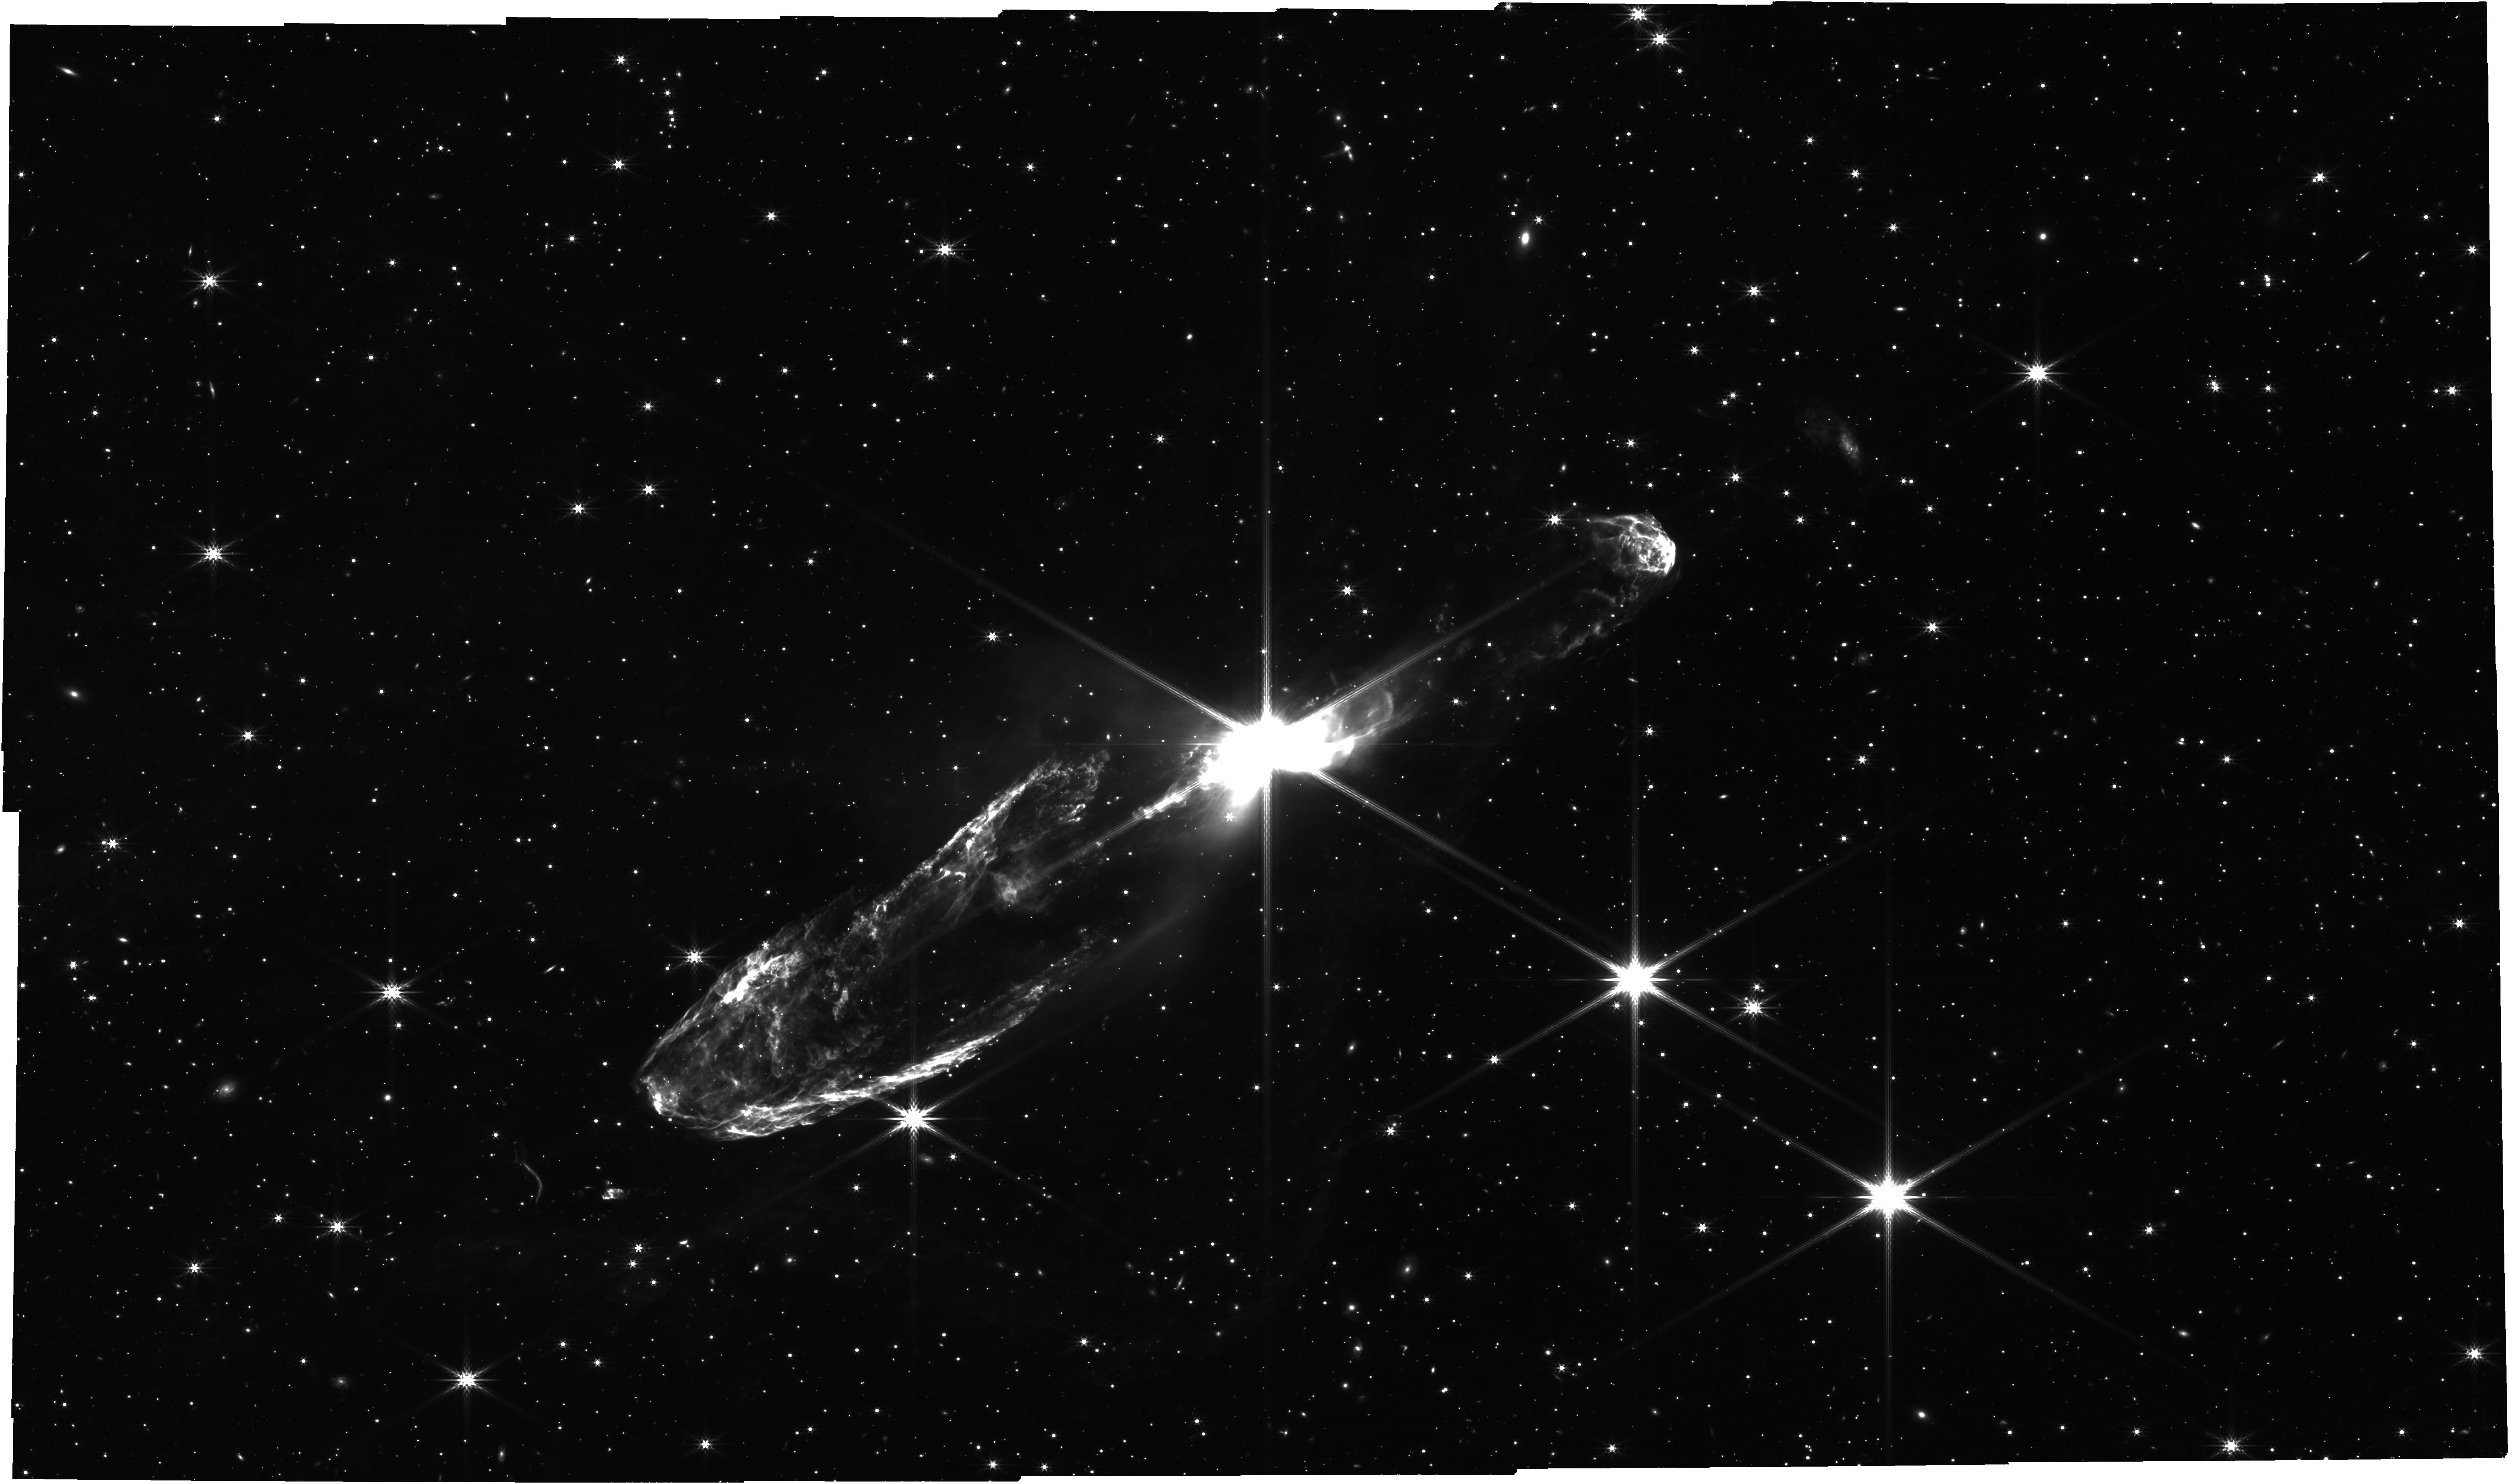
Target: HH46
Instrument: NIRCAM
Filter: F444W
Exposure: 57 min
Observation ID: jw04441-o096_t008_nircam_clear-f444w

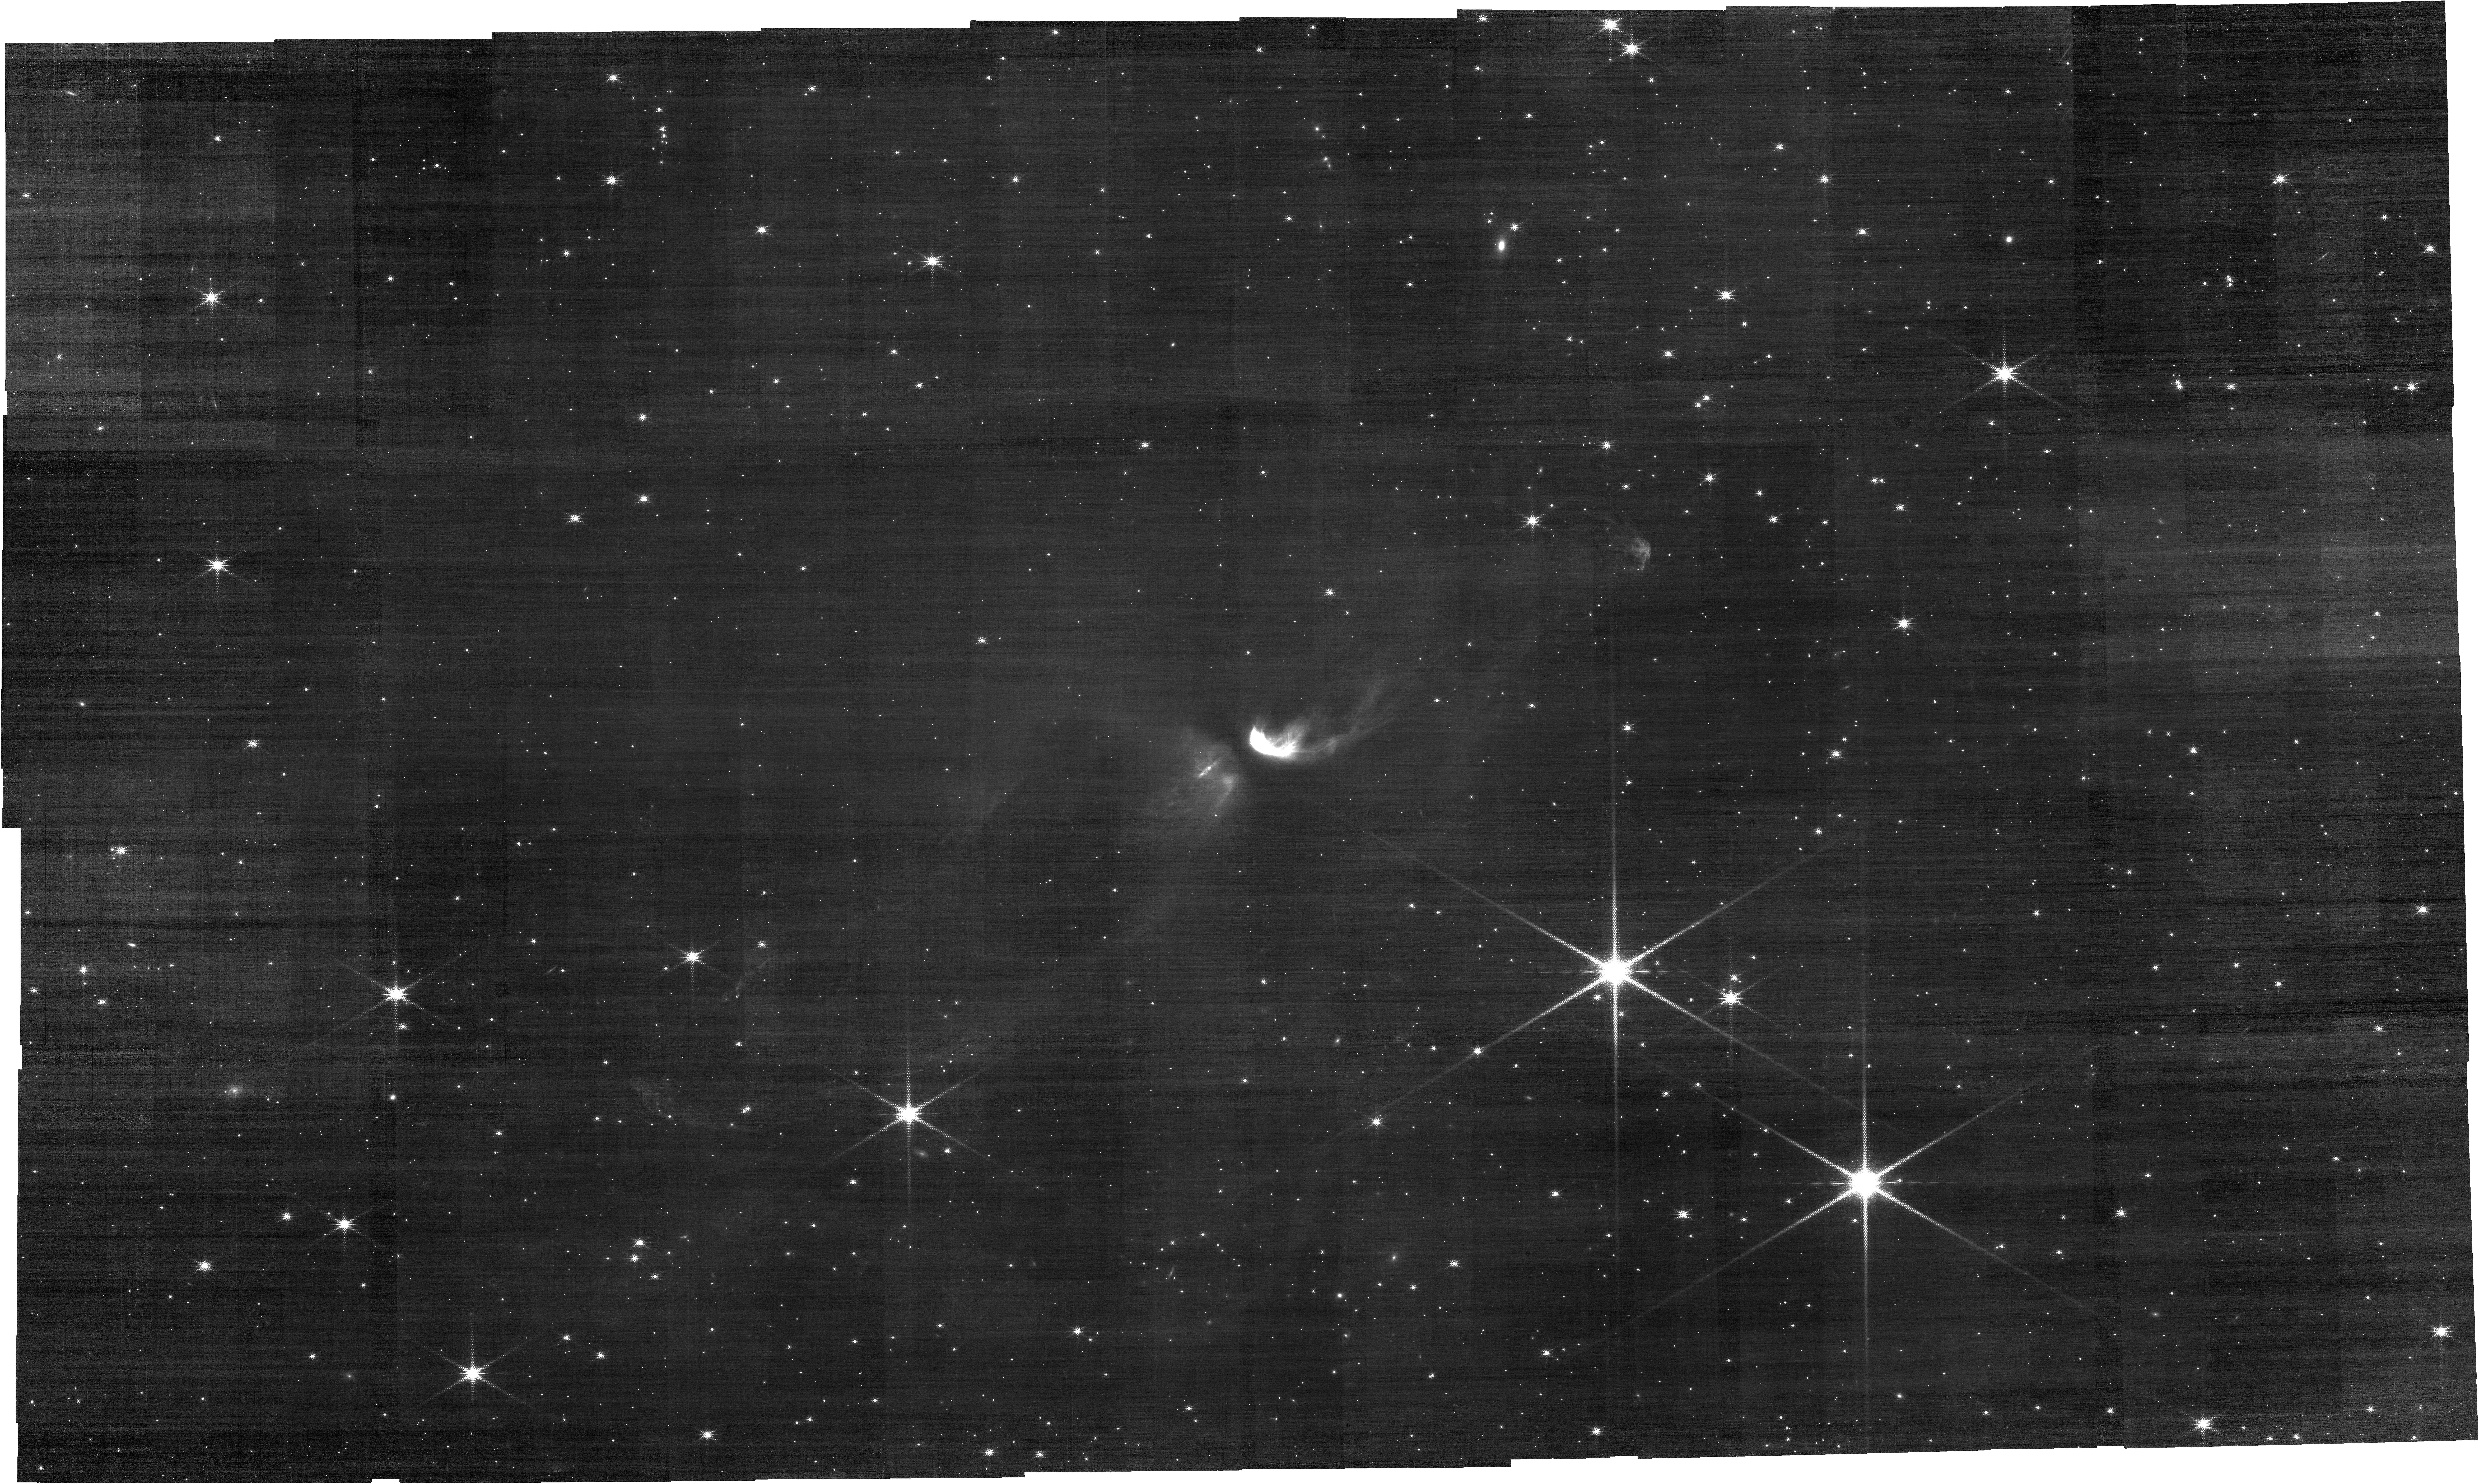
Target: HH46
Instrument: NIRCAM
Filter: F187N
Exposure: 1.4 h
Observation ID: jw04441-o096_t008_nircam_clear-f187n

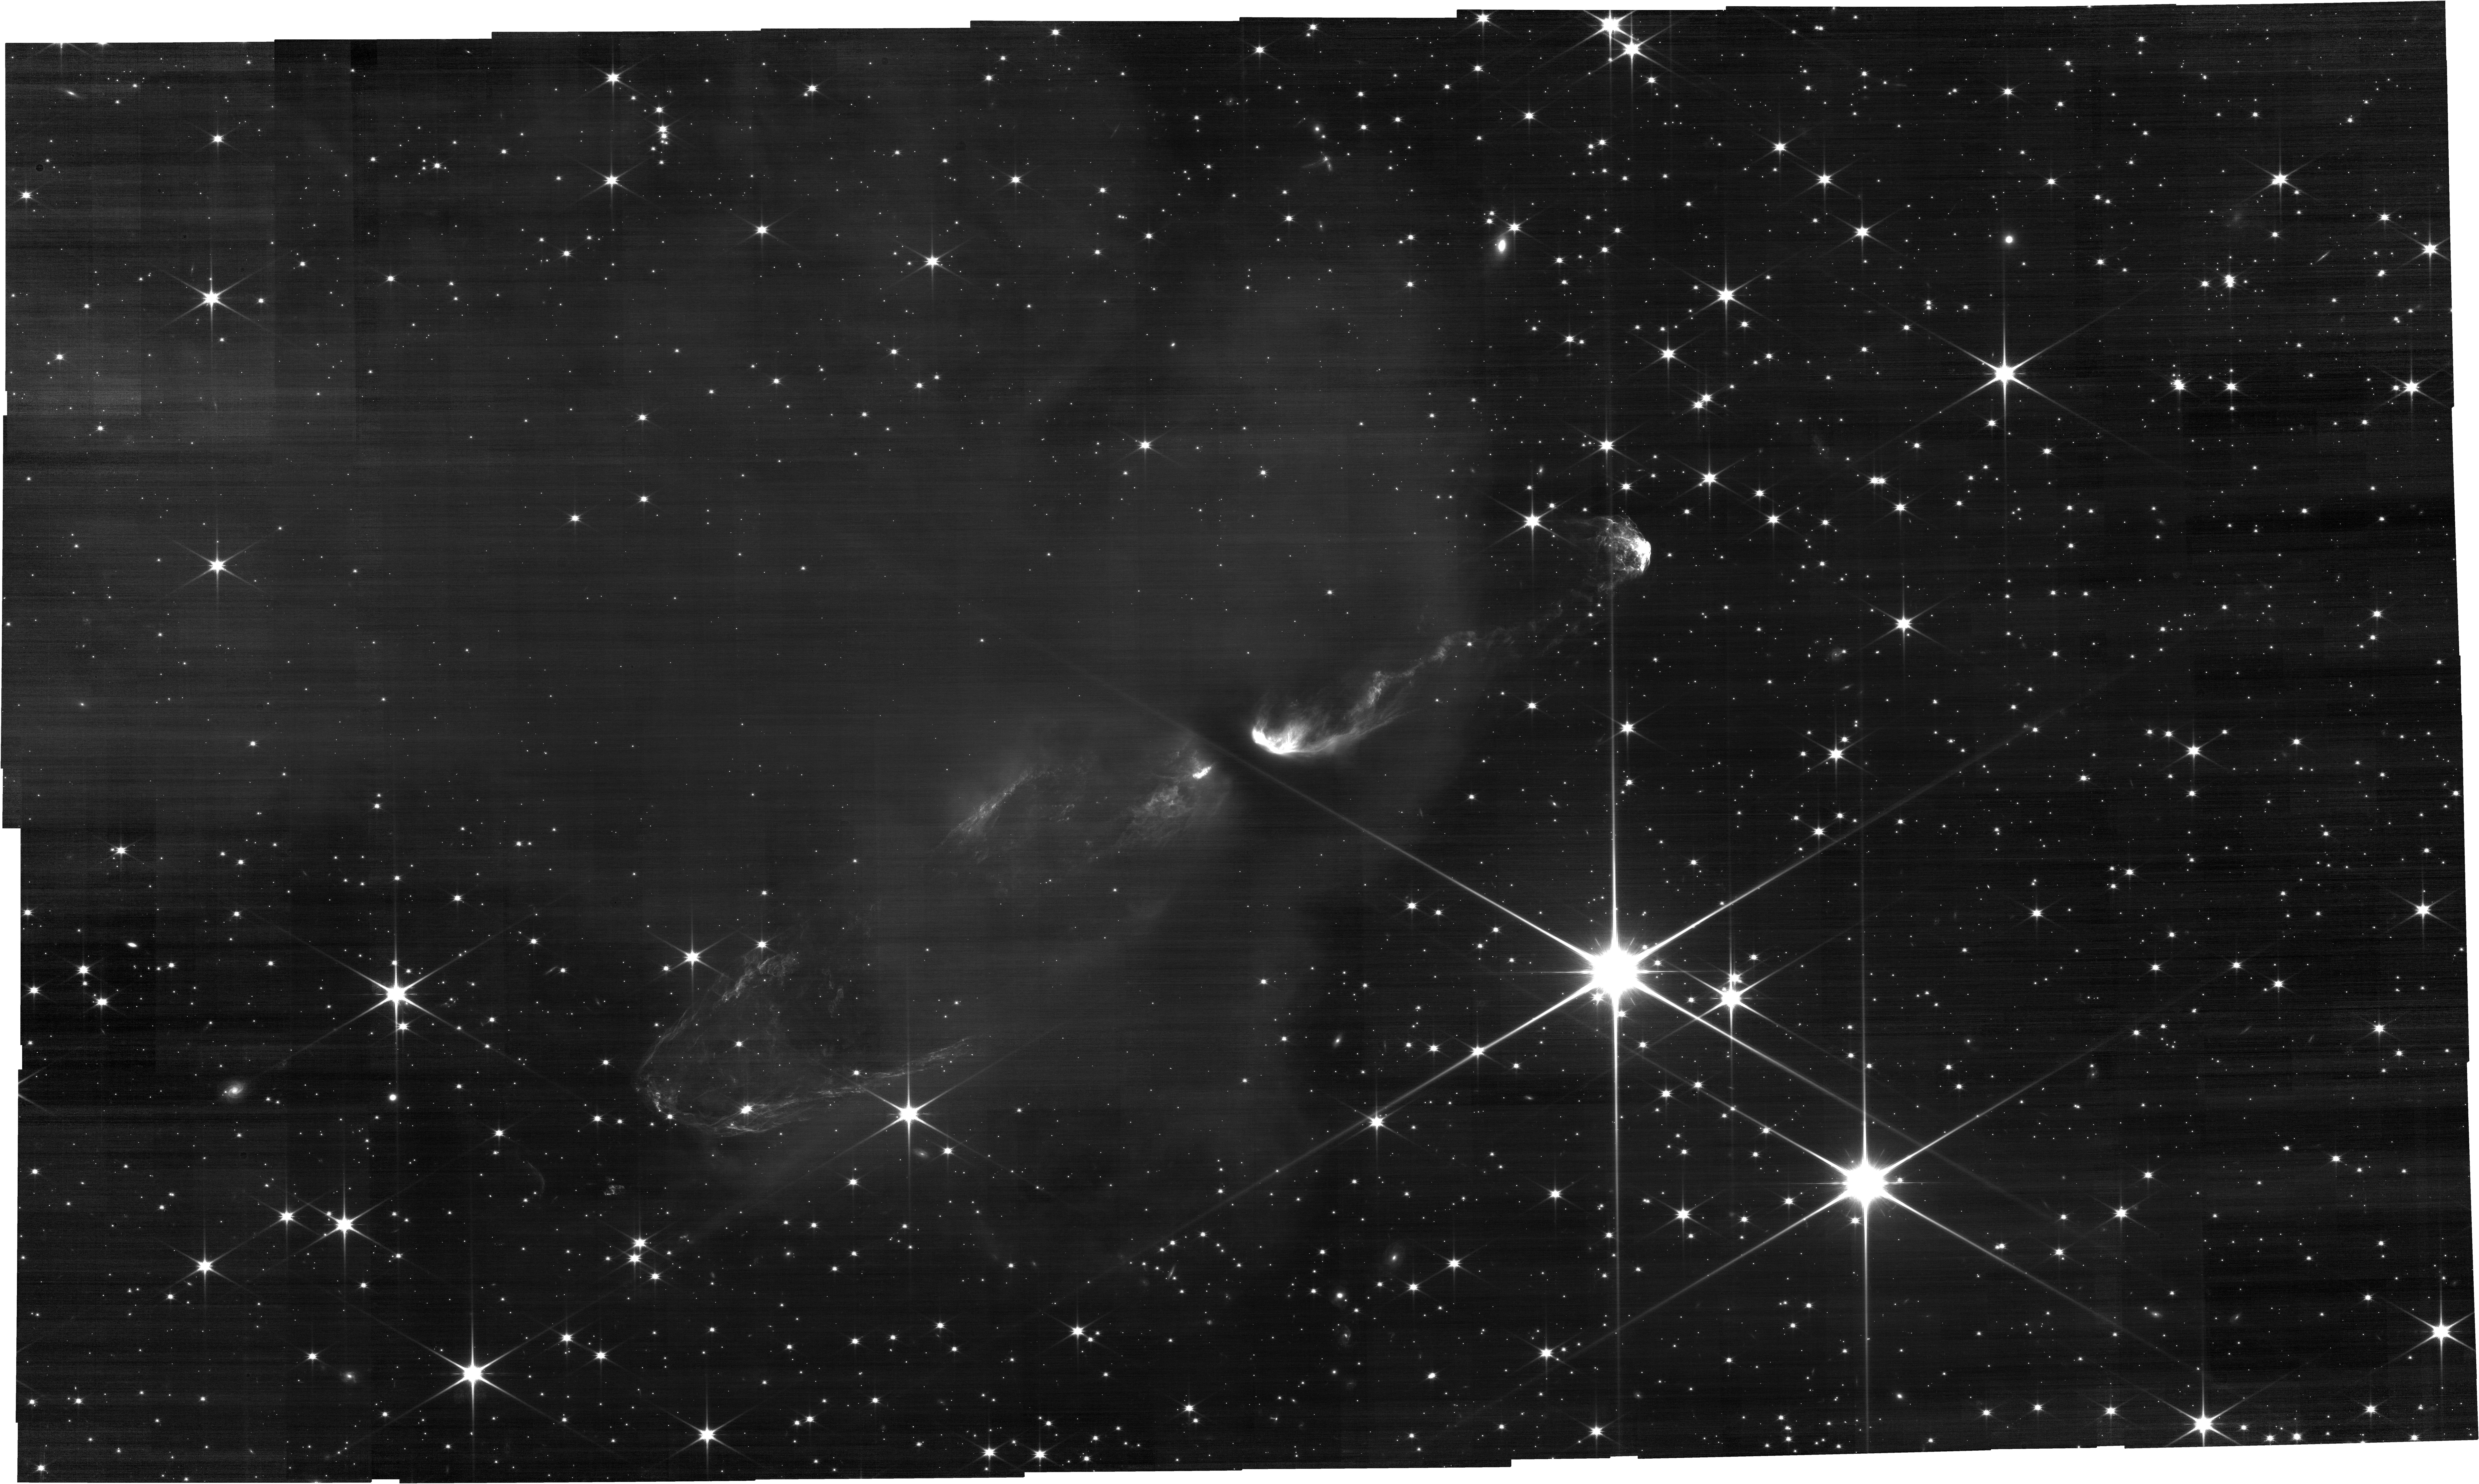
Target: HH46
Instrument: NIRCAM
Filter: F115W
Exposure: 50 min
Observation ID: jw04441-o096_t008_nircam_clear-f115w

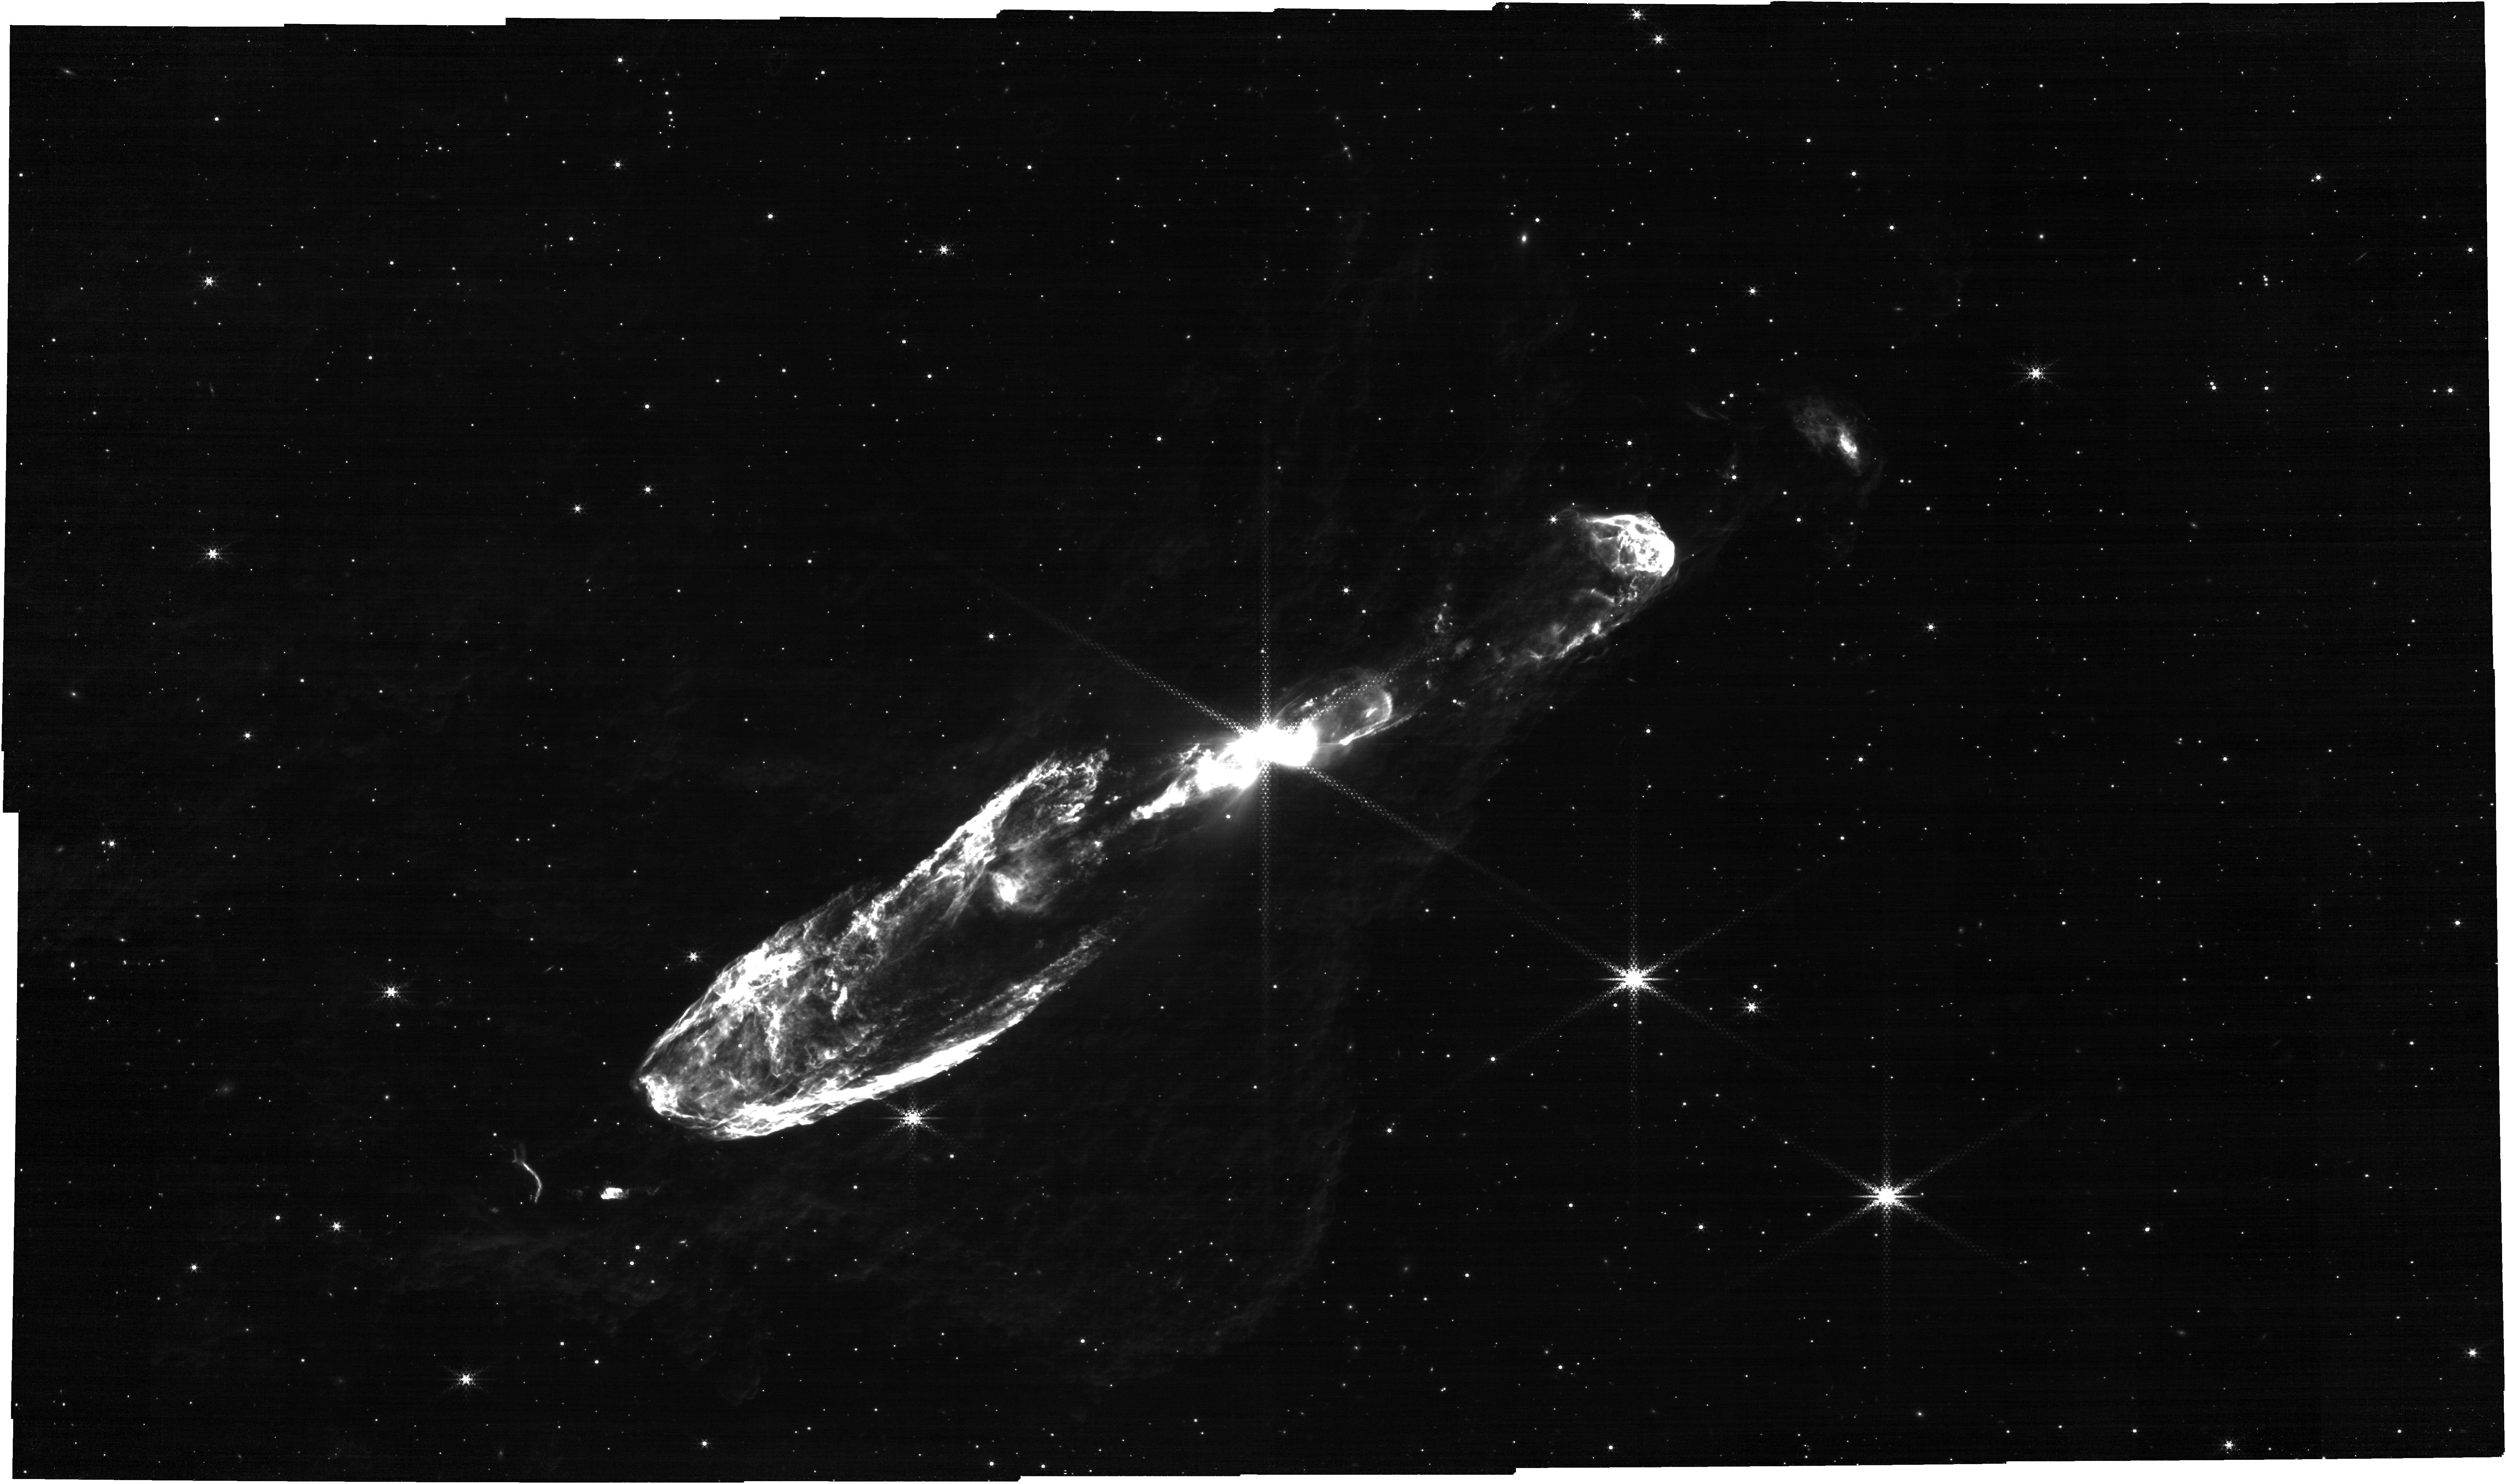
Target: HH46
Instrument: NIRCAM
Filter: F444W+F470N
Exposure: 1.4 h
Observation ID: jw04441-o096_t008_nircam_f444w-f470n

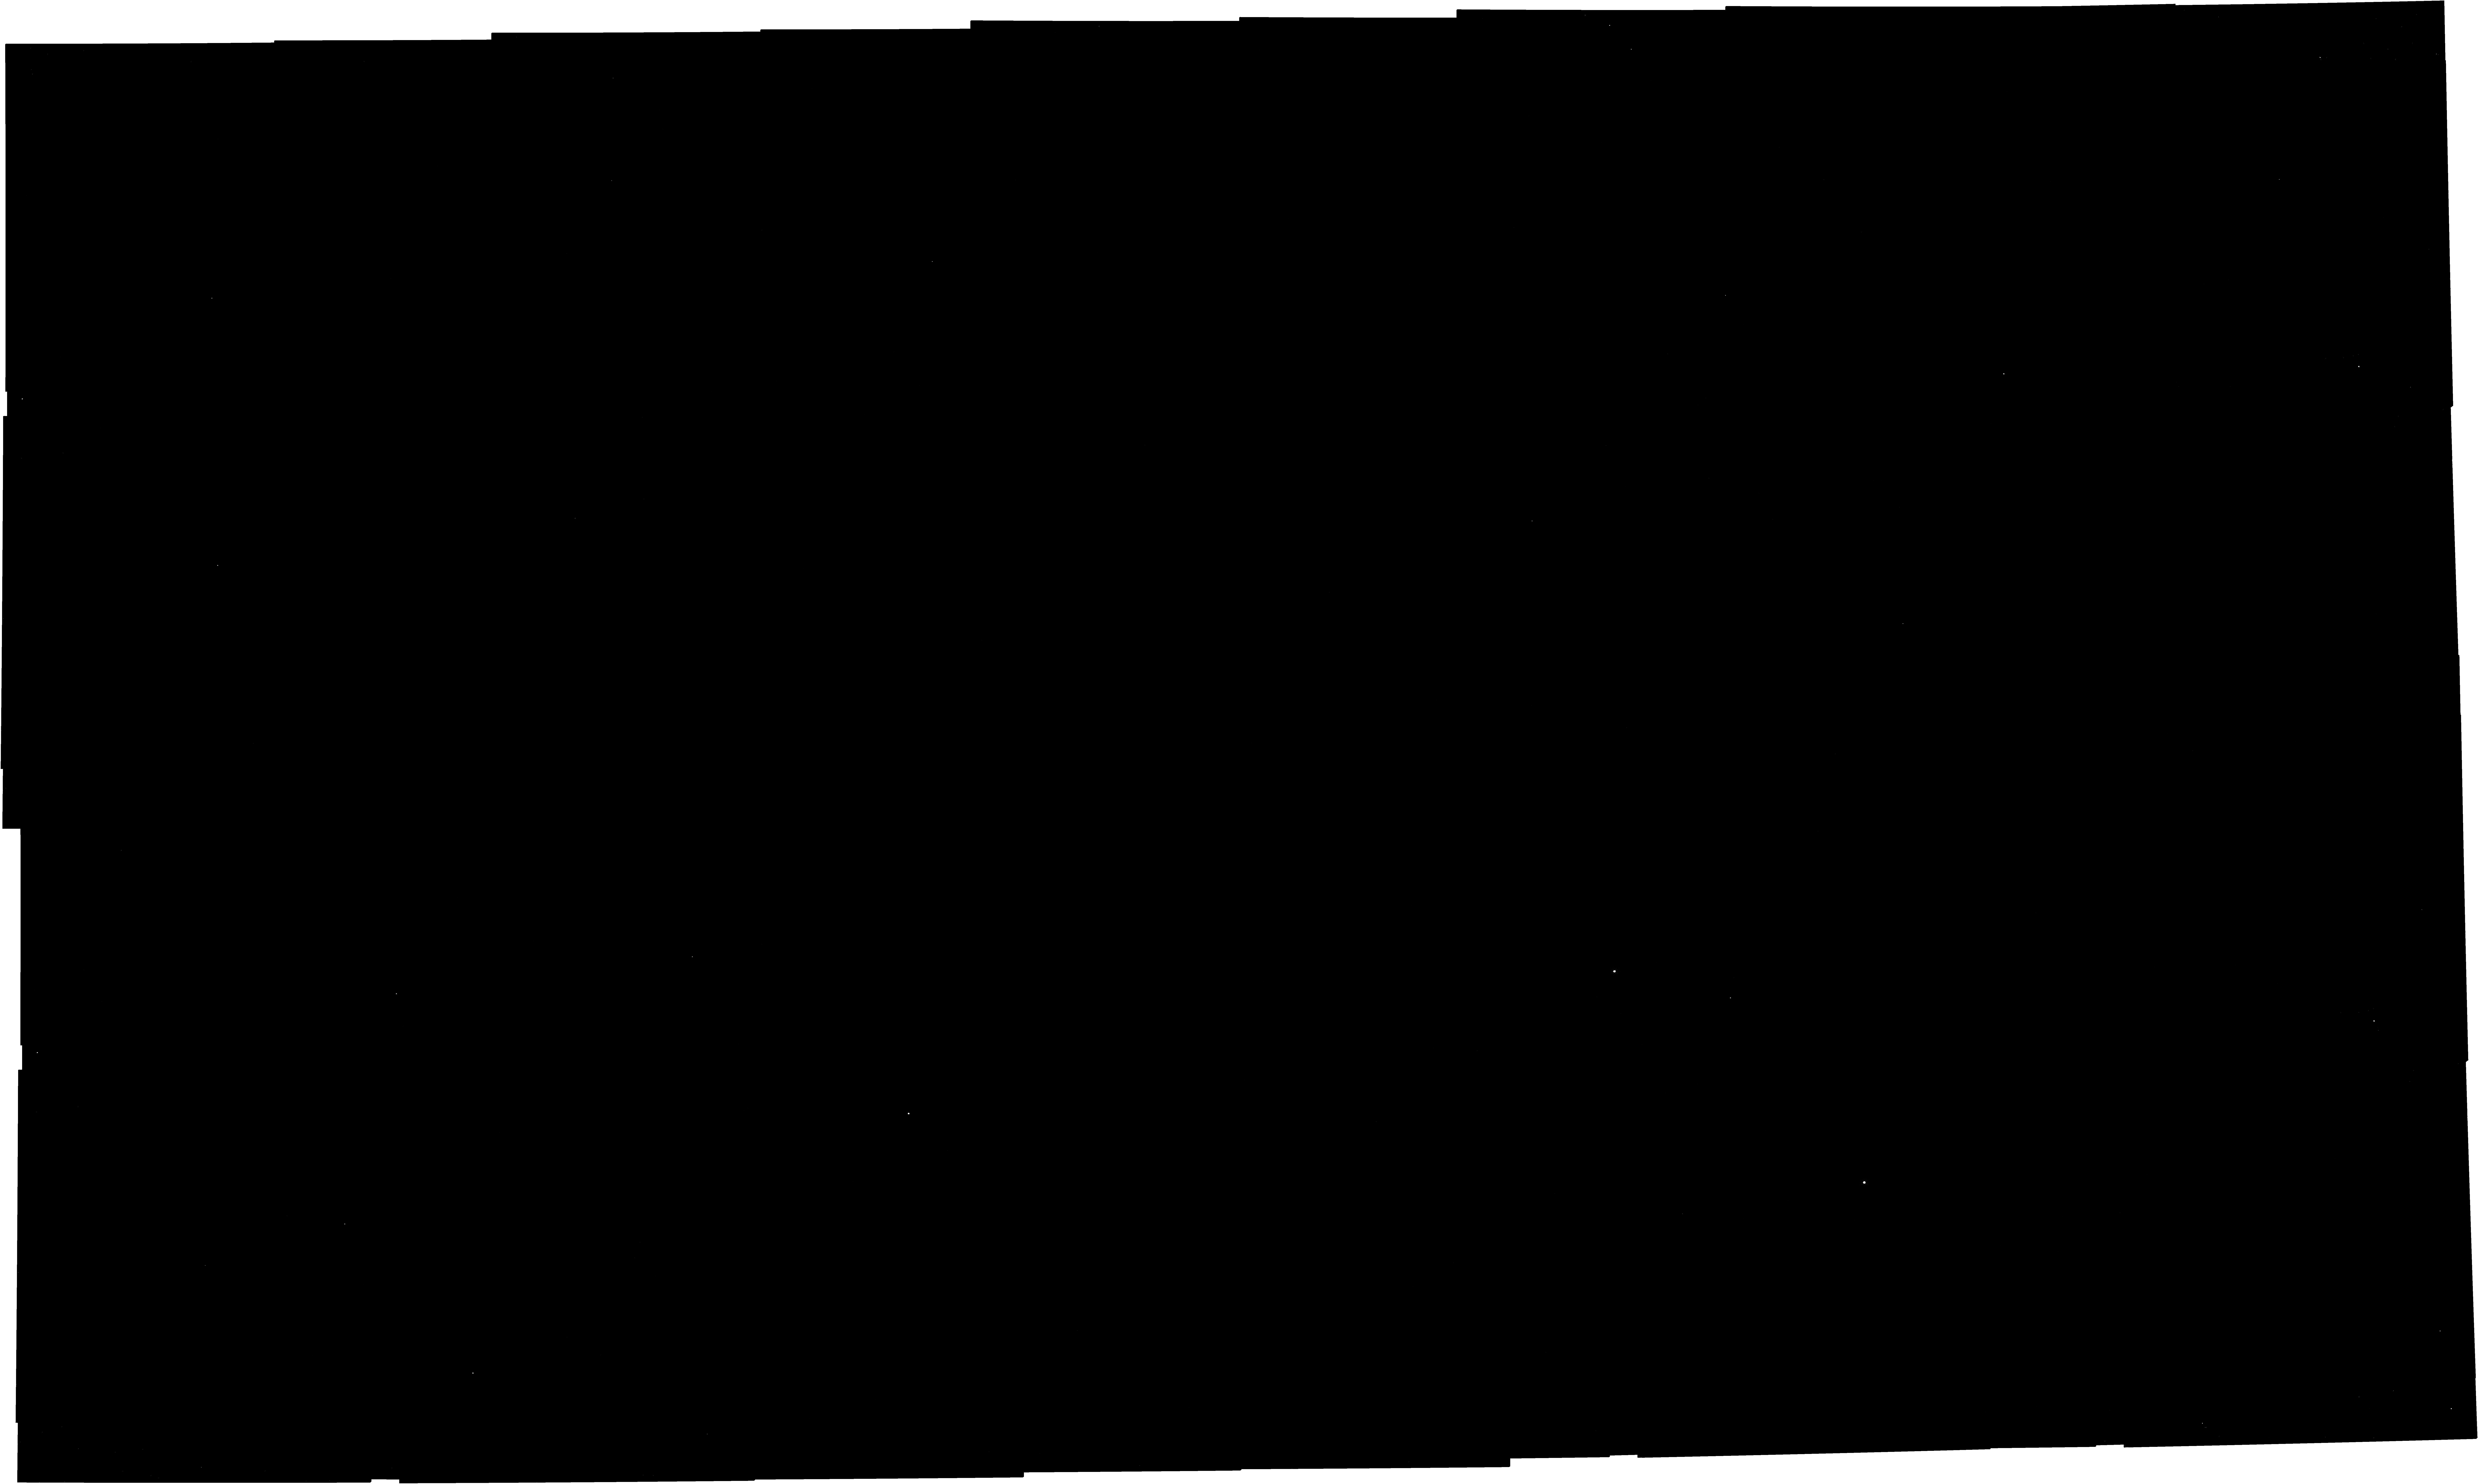
Target: HH46
Instrument: NIRCAM
Filter: F200W
Exposure: 57 min
Observation ID: jw04441-o096_t008_nircam_clear-f200w

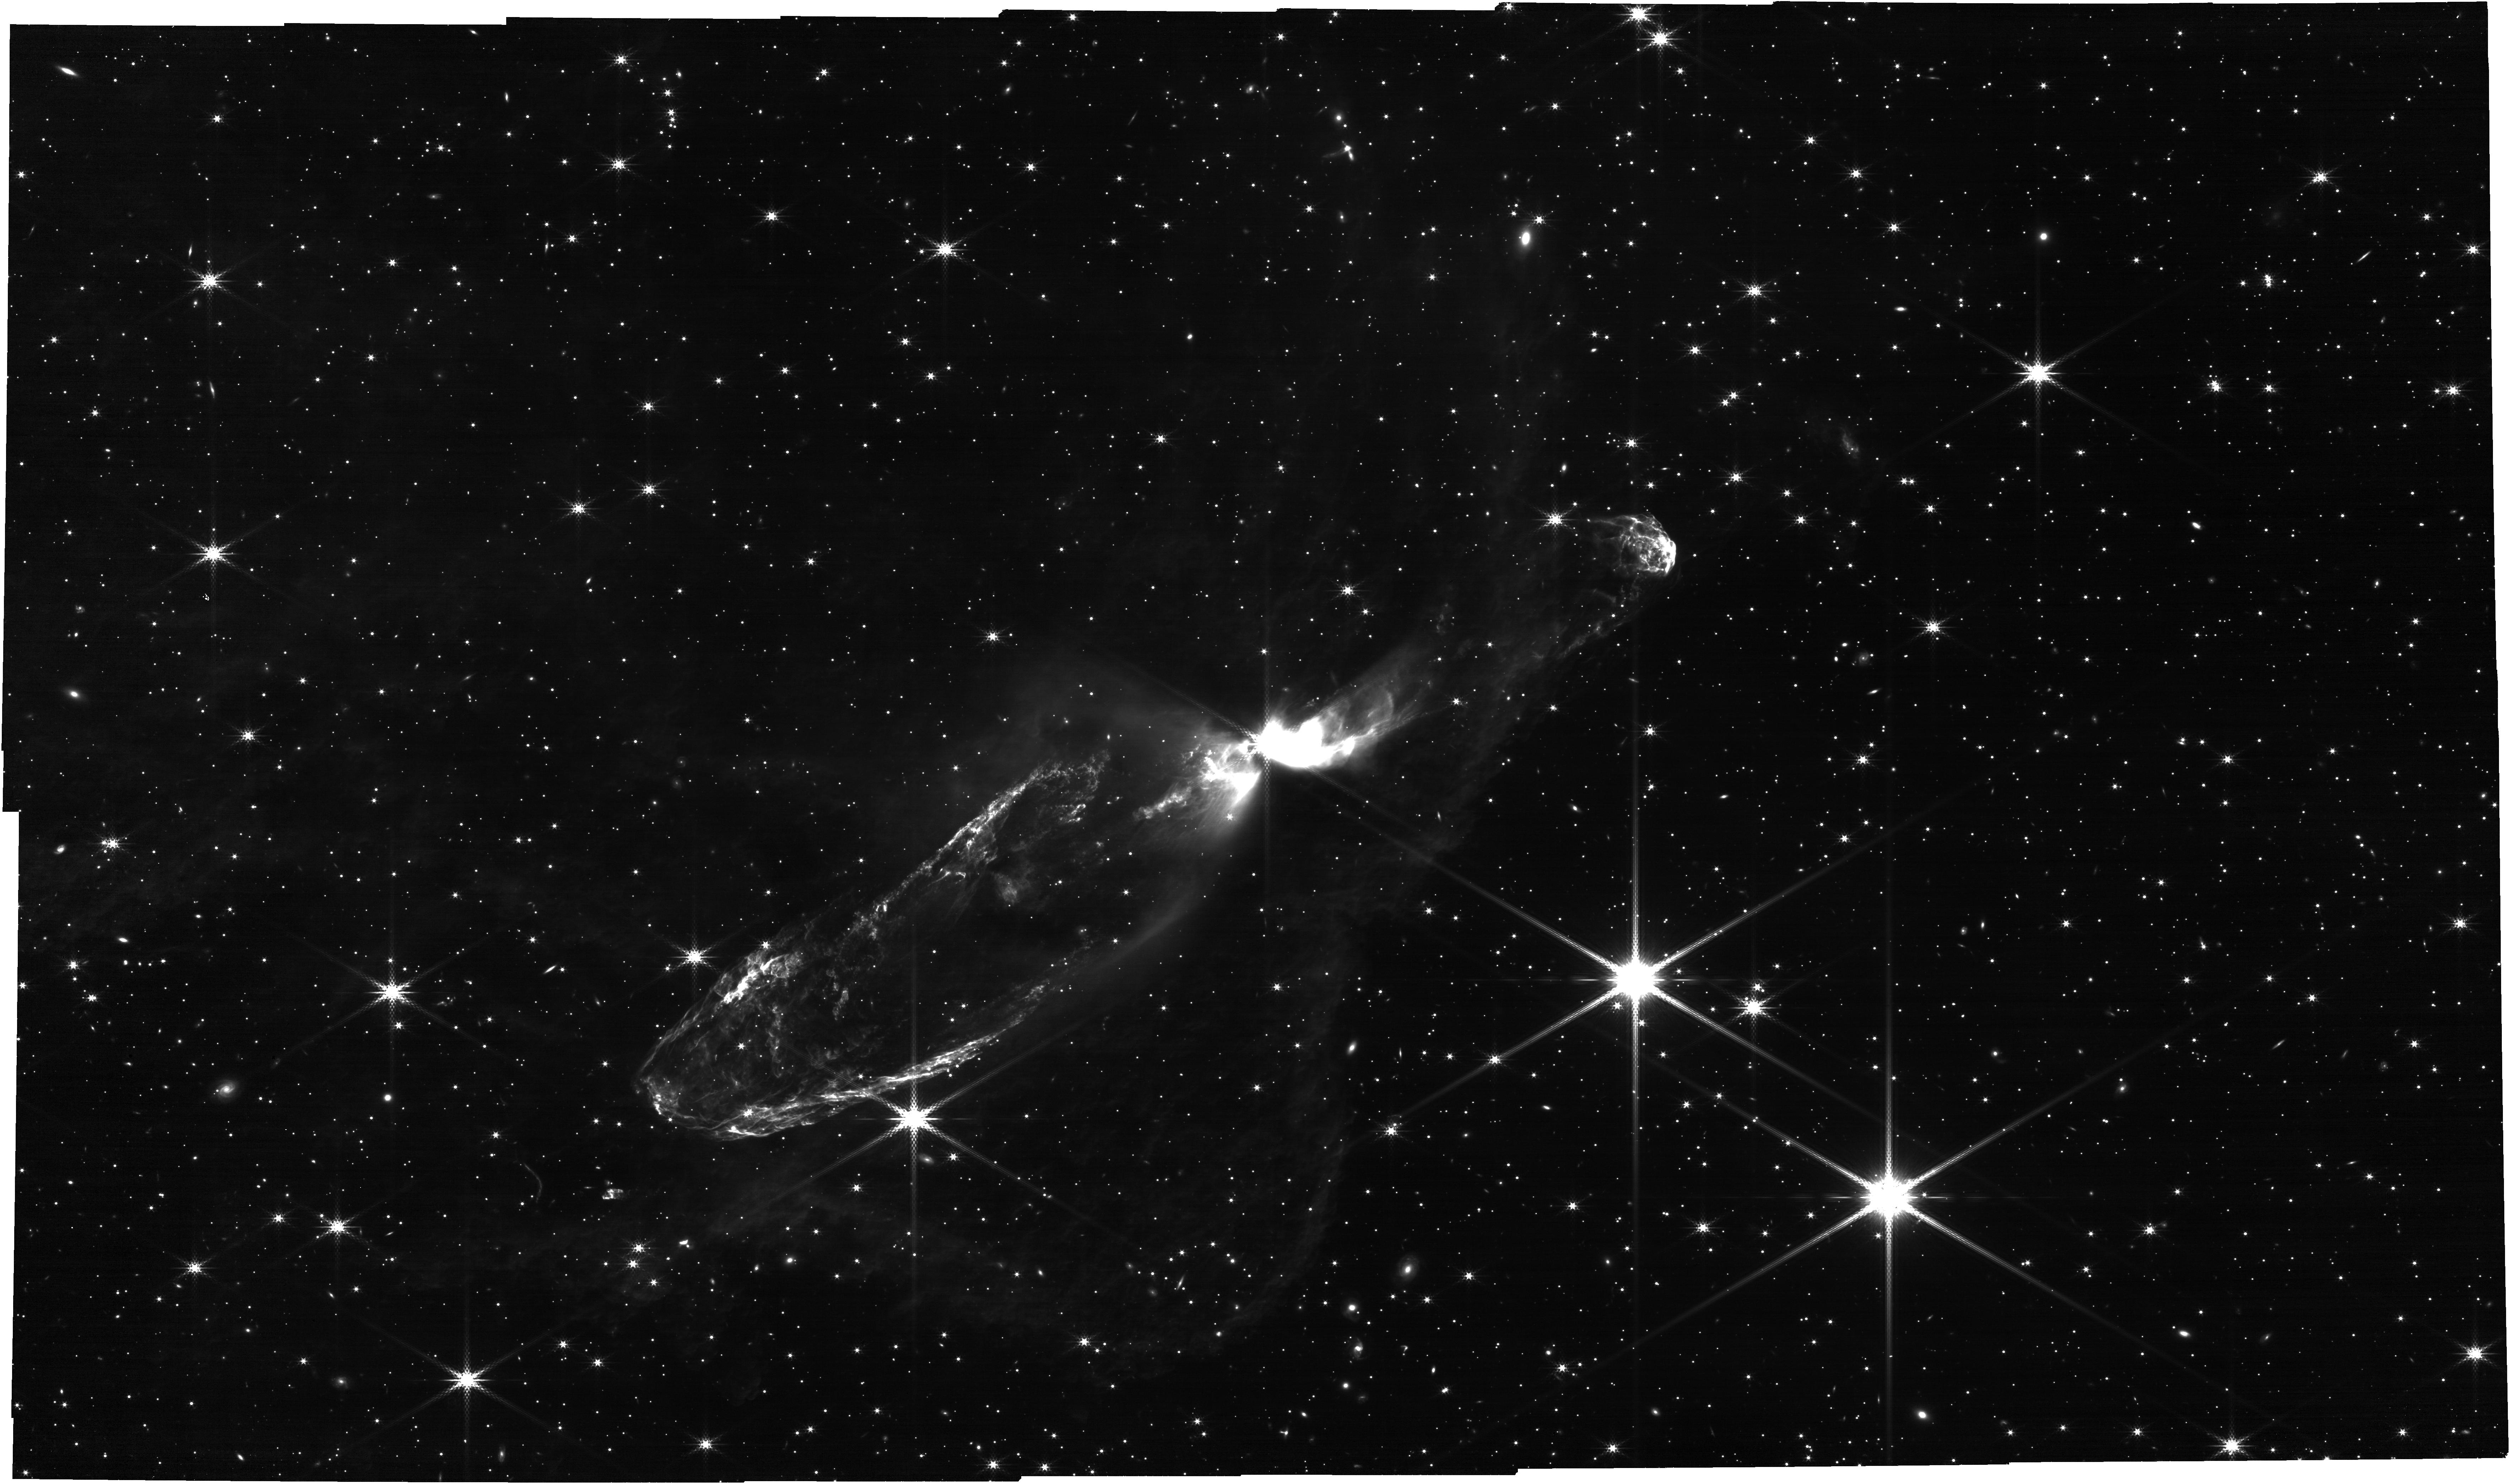
Target: HH46
Instrument: NIRCAM
Filter: F335M
Exposure: 50 min
Observation ID: jw04441-o096_t008_nircam_clear-f335m

Multiband Imaging of the Outflows of HH 46/47 (PI: Pontoppidan, Klaus M.)

We propose to image the outflows of HH 46/47 with both broad-band and narrow-band filters using the NIRCam instrument. HH46/47 is is a large prostellar outflow generated by a young intermediate-mass star. Highly embedded at optical and near-infrared wavelengths, the central source brightens to several Jy at mid-infrared wavelengths. Narrowband filters will show the morphology of rotational molecular H2 emission, shocked gas though Paschen-alpha emission, and ionized PAH emission at 3.3 microns, while broadband filters will show background stellar light at varying levels of extinction behind the cloud.